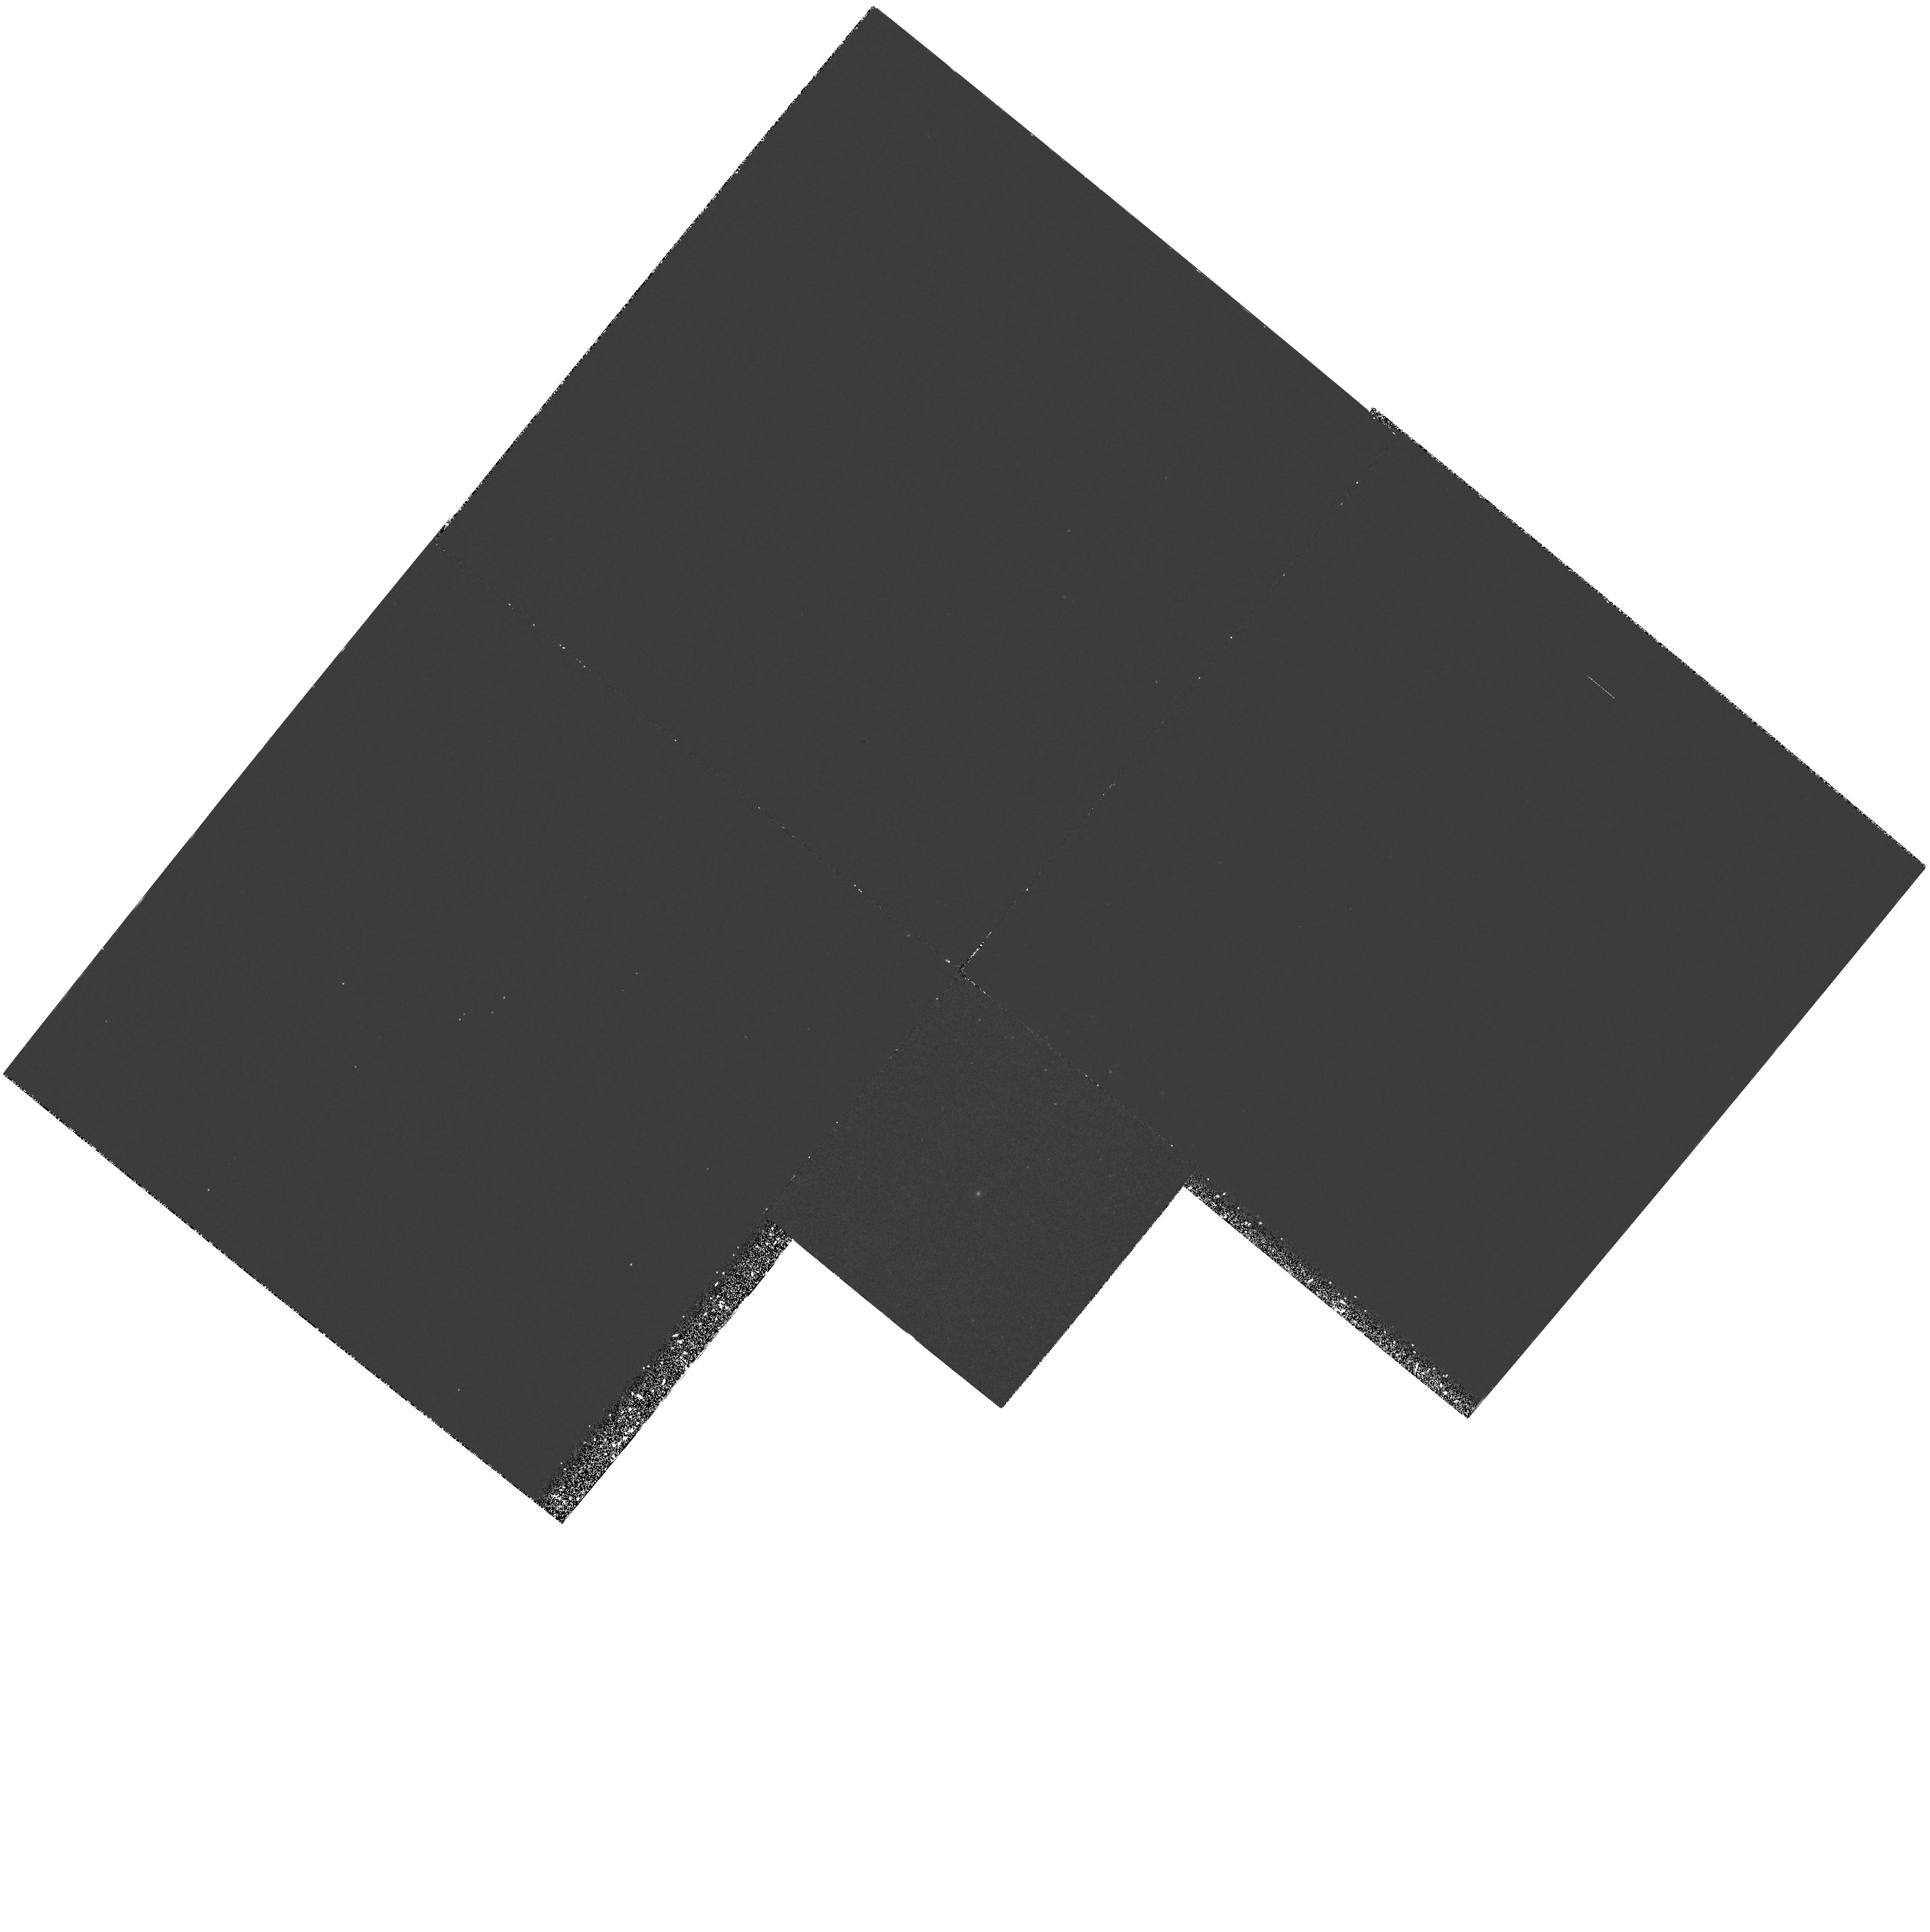
Target: NGC205
Instrument: WFPC2/PC
Filter: F185W
Exposure: 2.7 h
Observation ID: hst_5430_02_wfpc2_pc_f185w_u2gh02

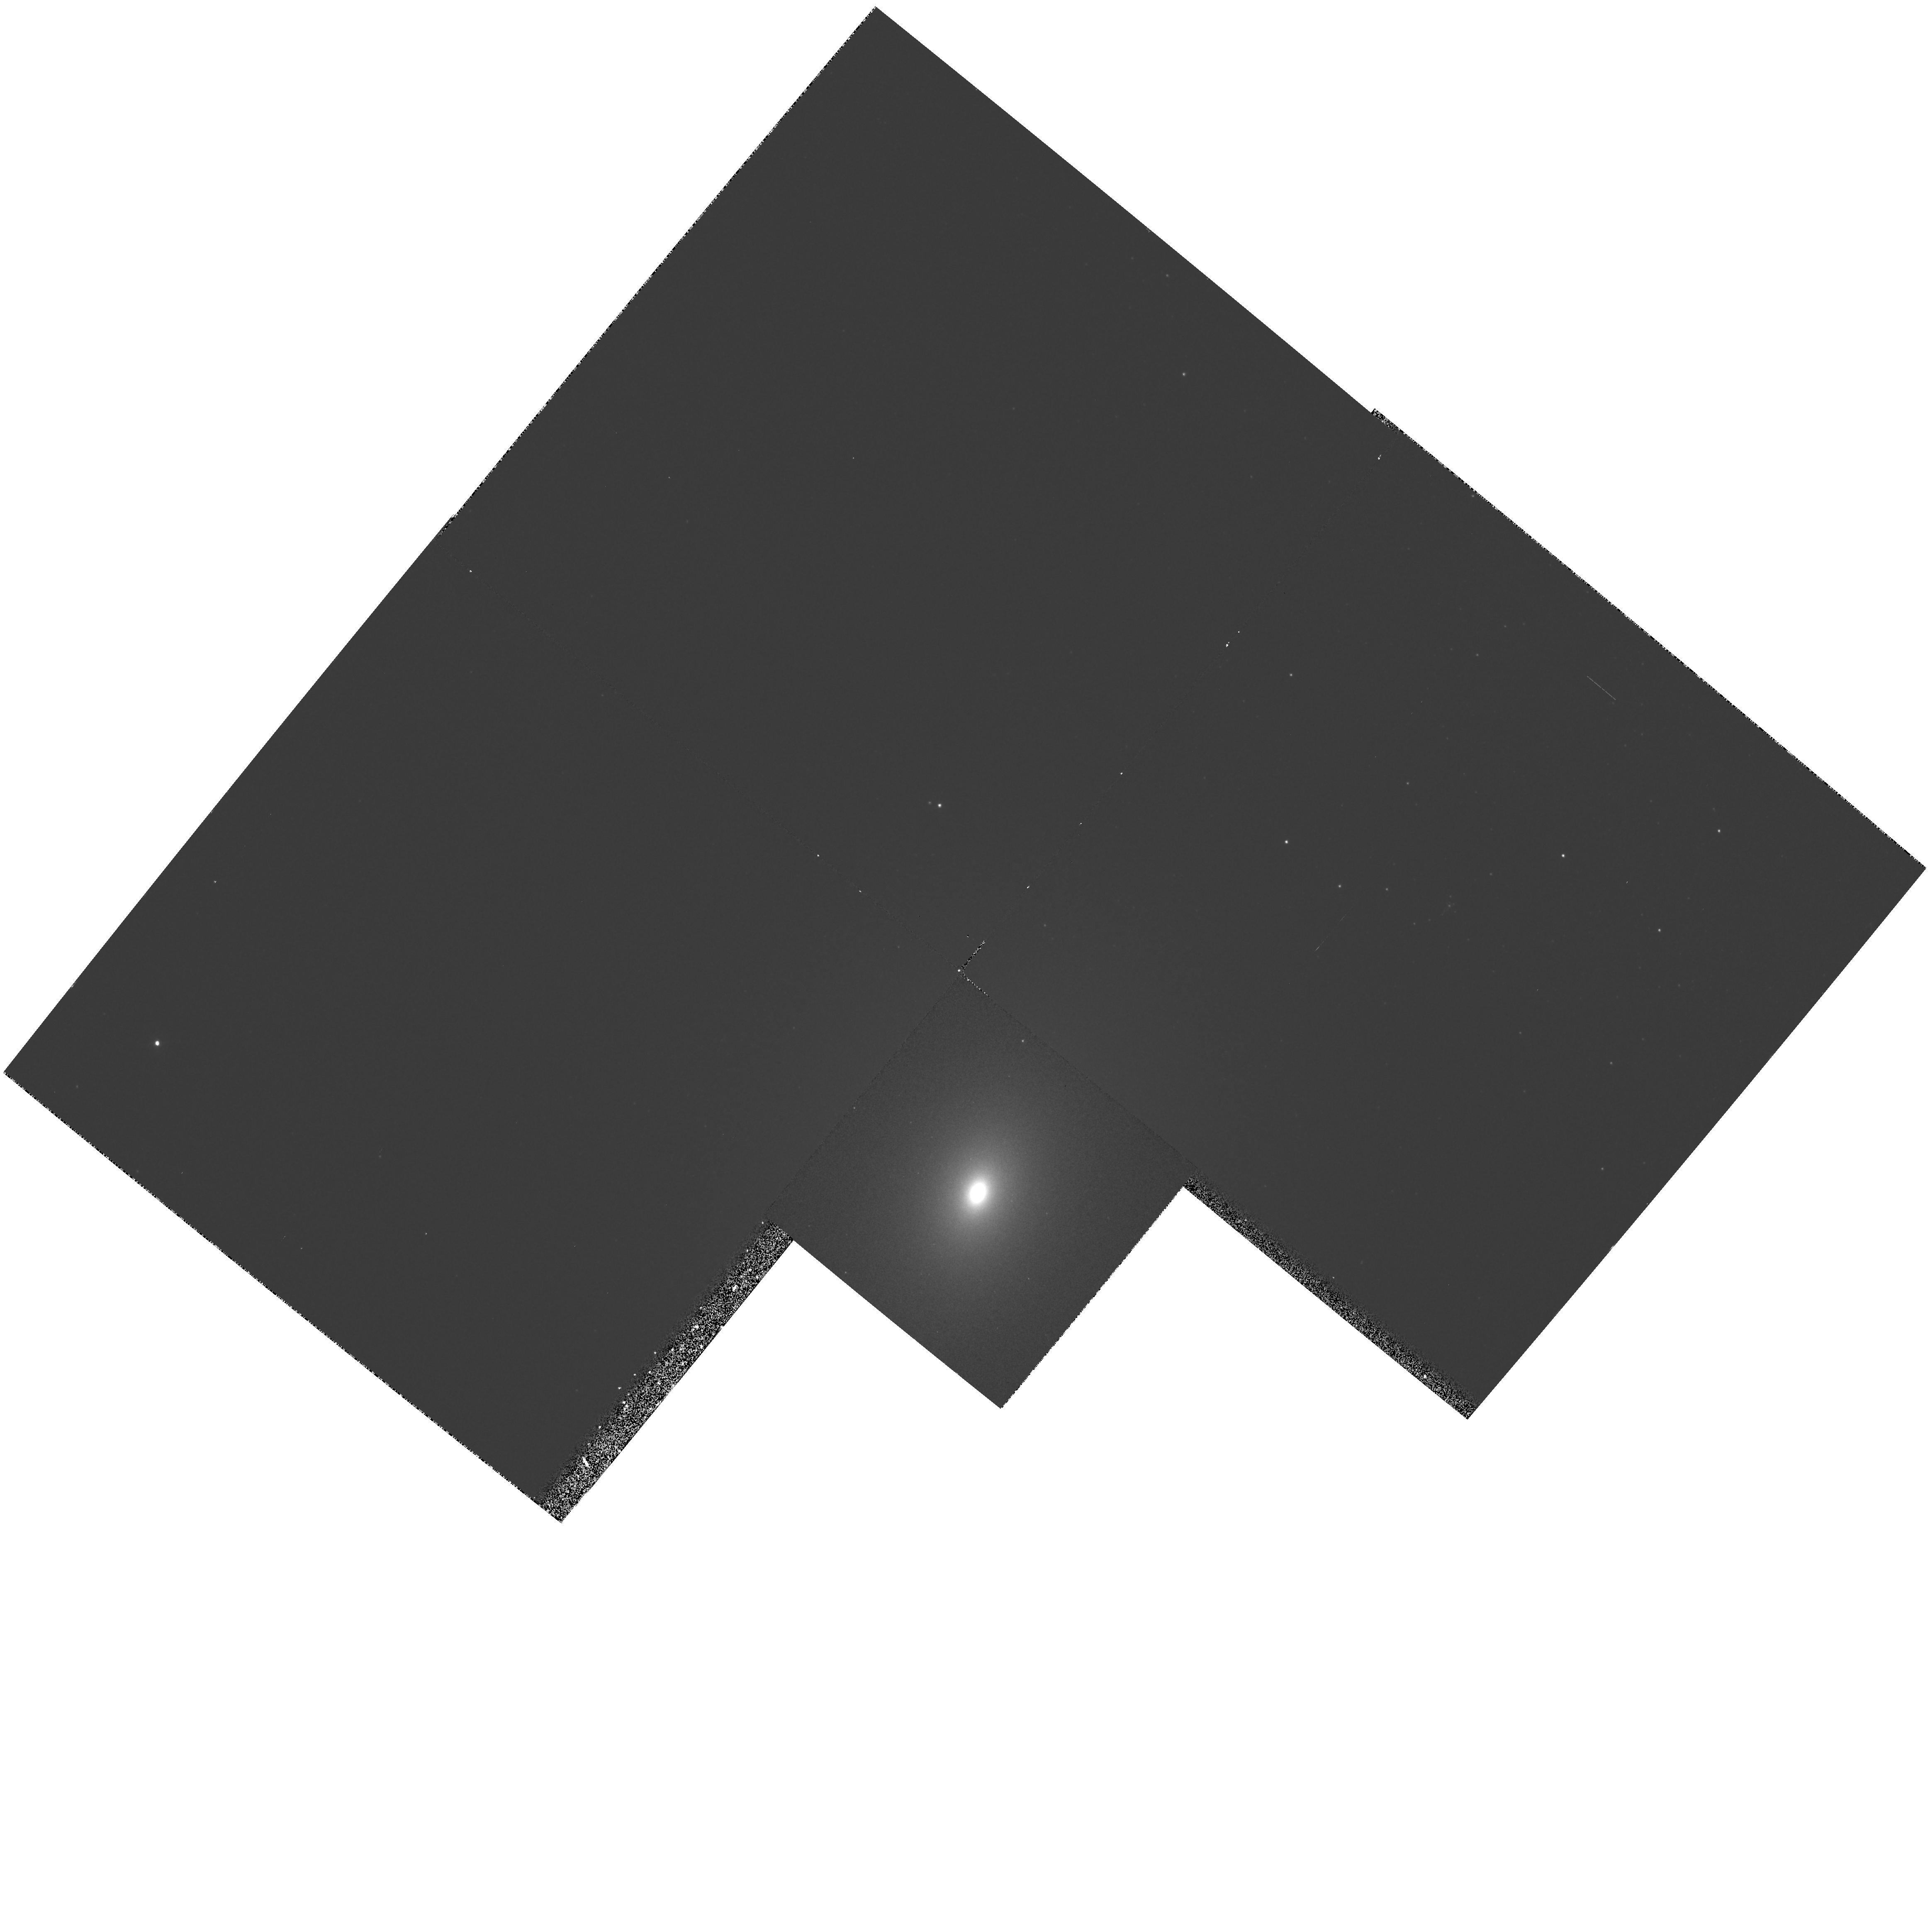
Target: NGC221
Instrument: WFPC2/PC
Filter: F336W
Exposure: 20 min
Observation ID: hst_5430_01_wfpc2_pc_f336w_u2gh01

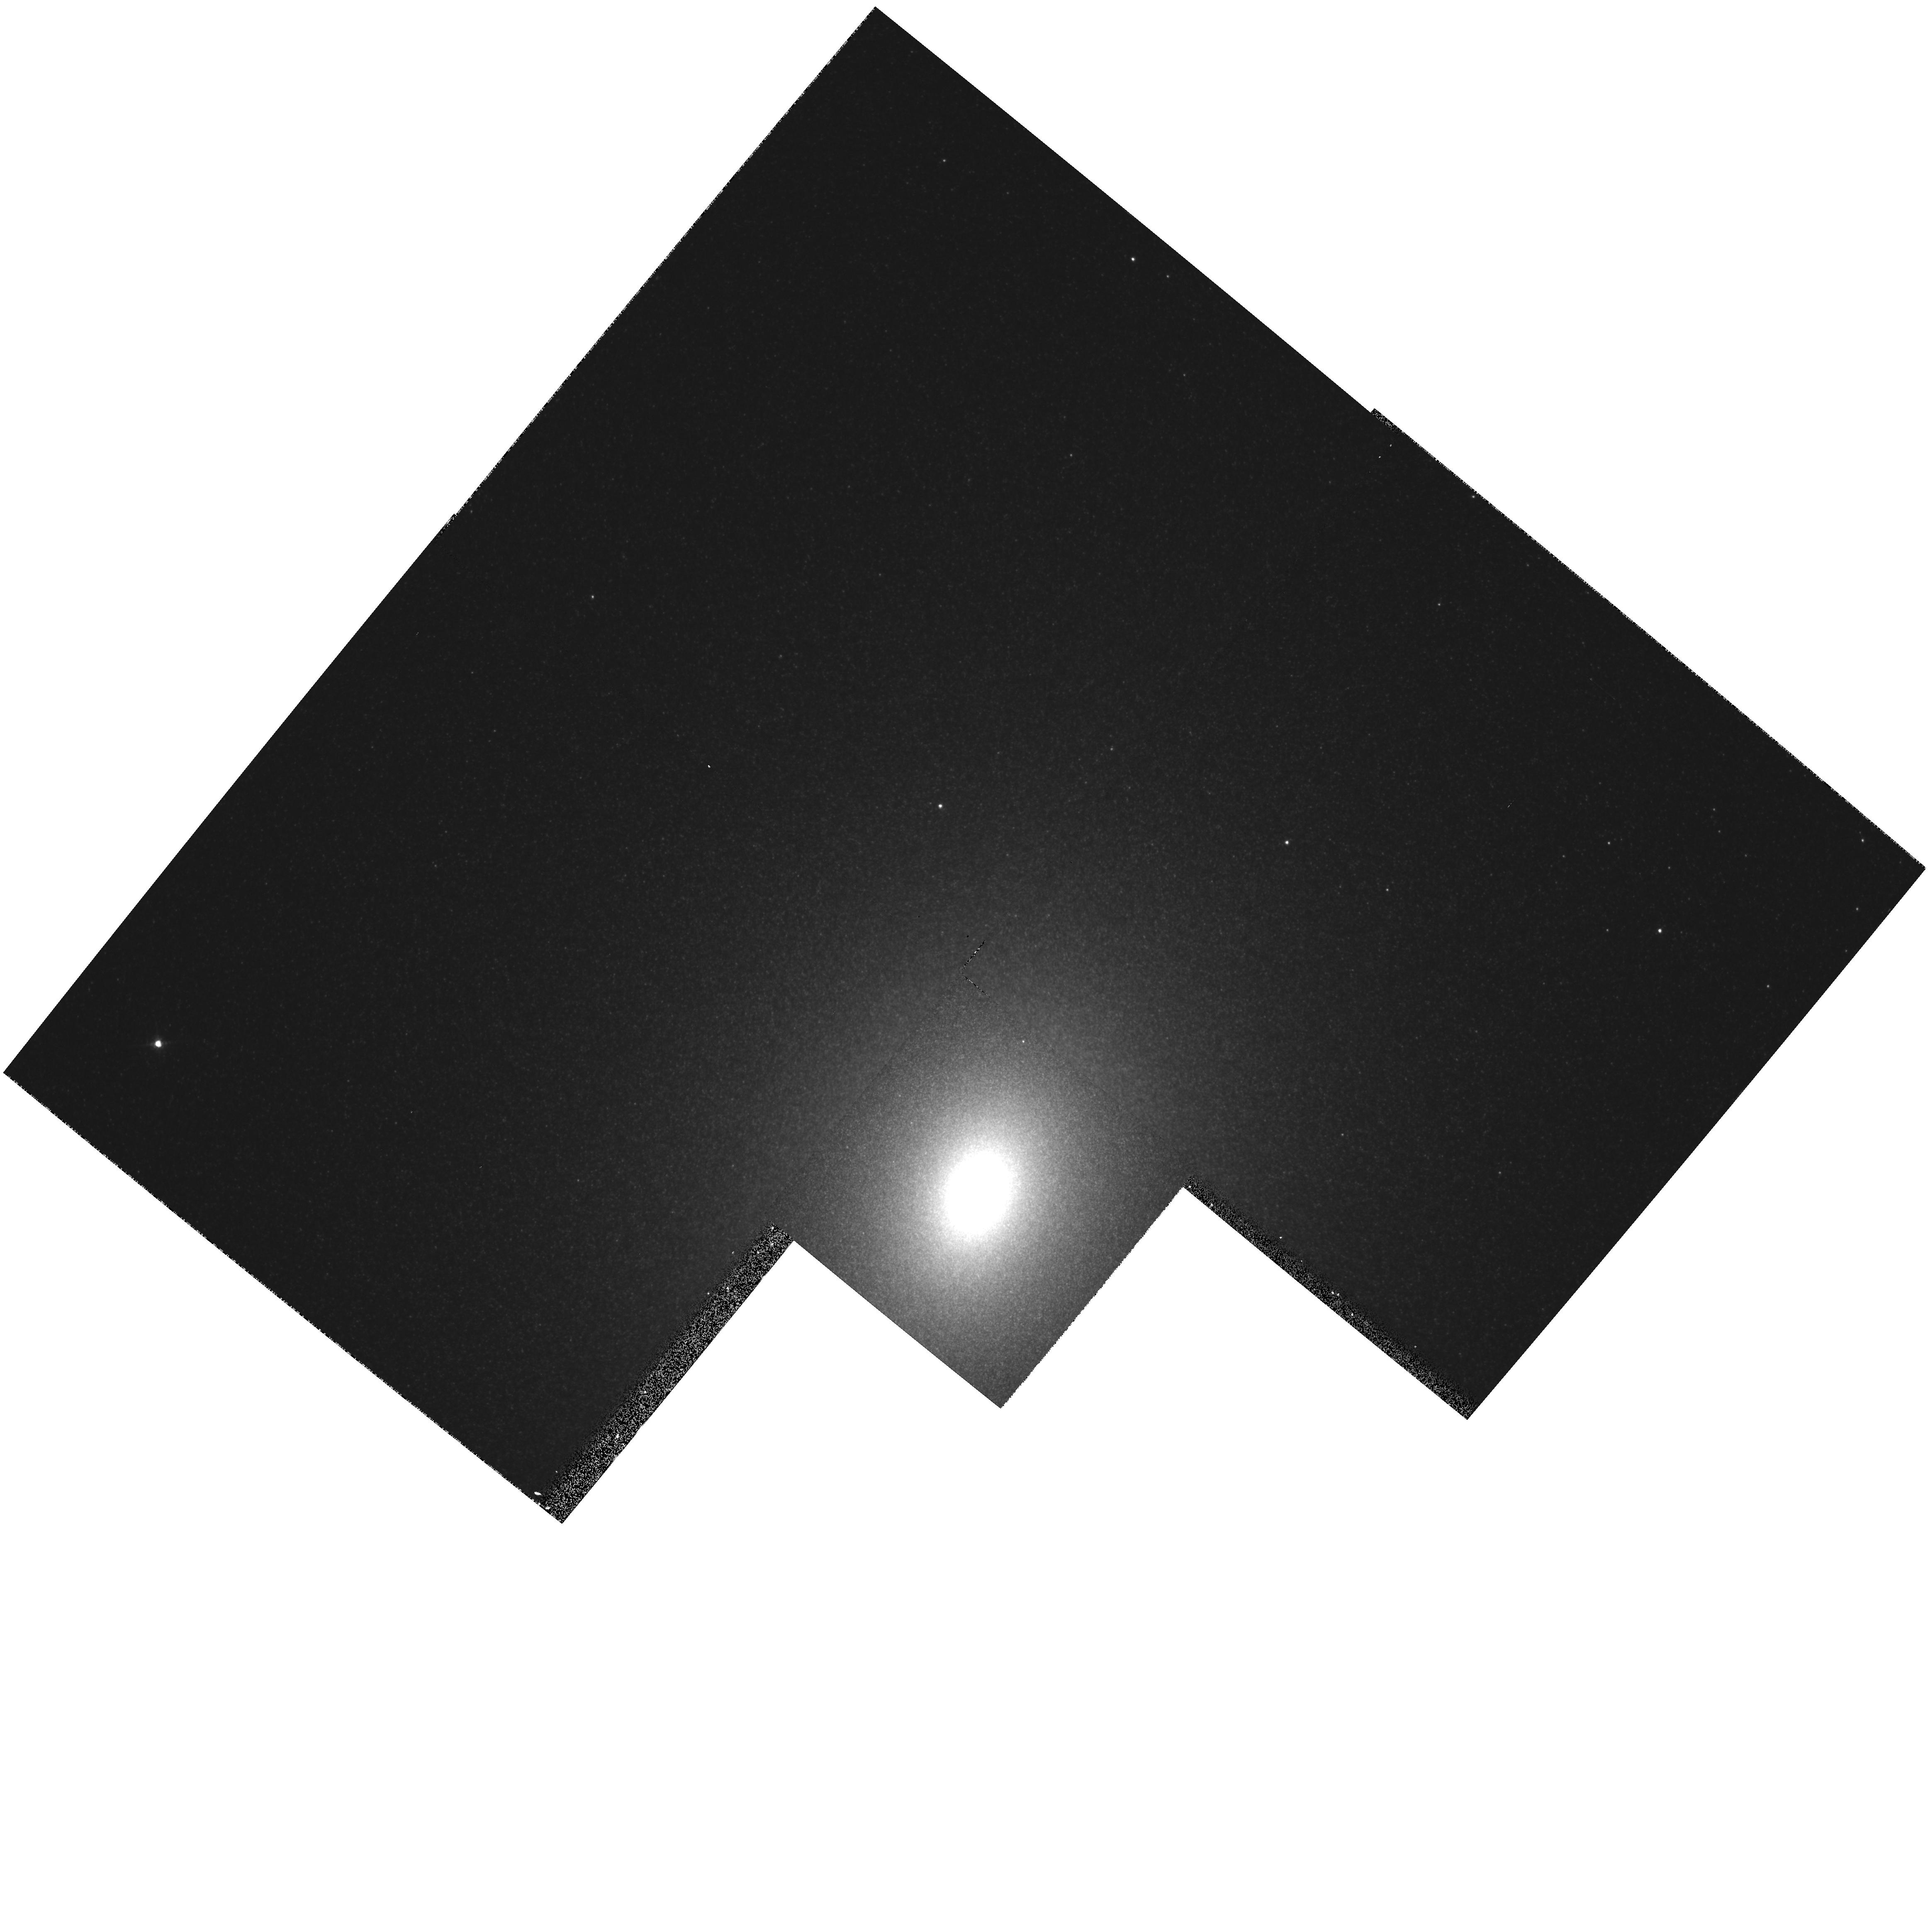
Target: NGC221
Instrument: WFPC2/PC
Filter: F675W
Exposure: 2 min
Observation ID: hst_5430_01_wfpc2_pc_f675w_u2gh01

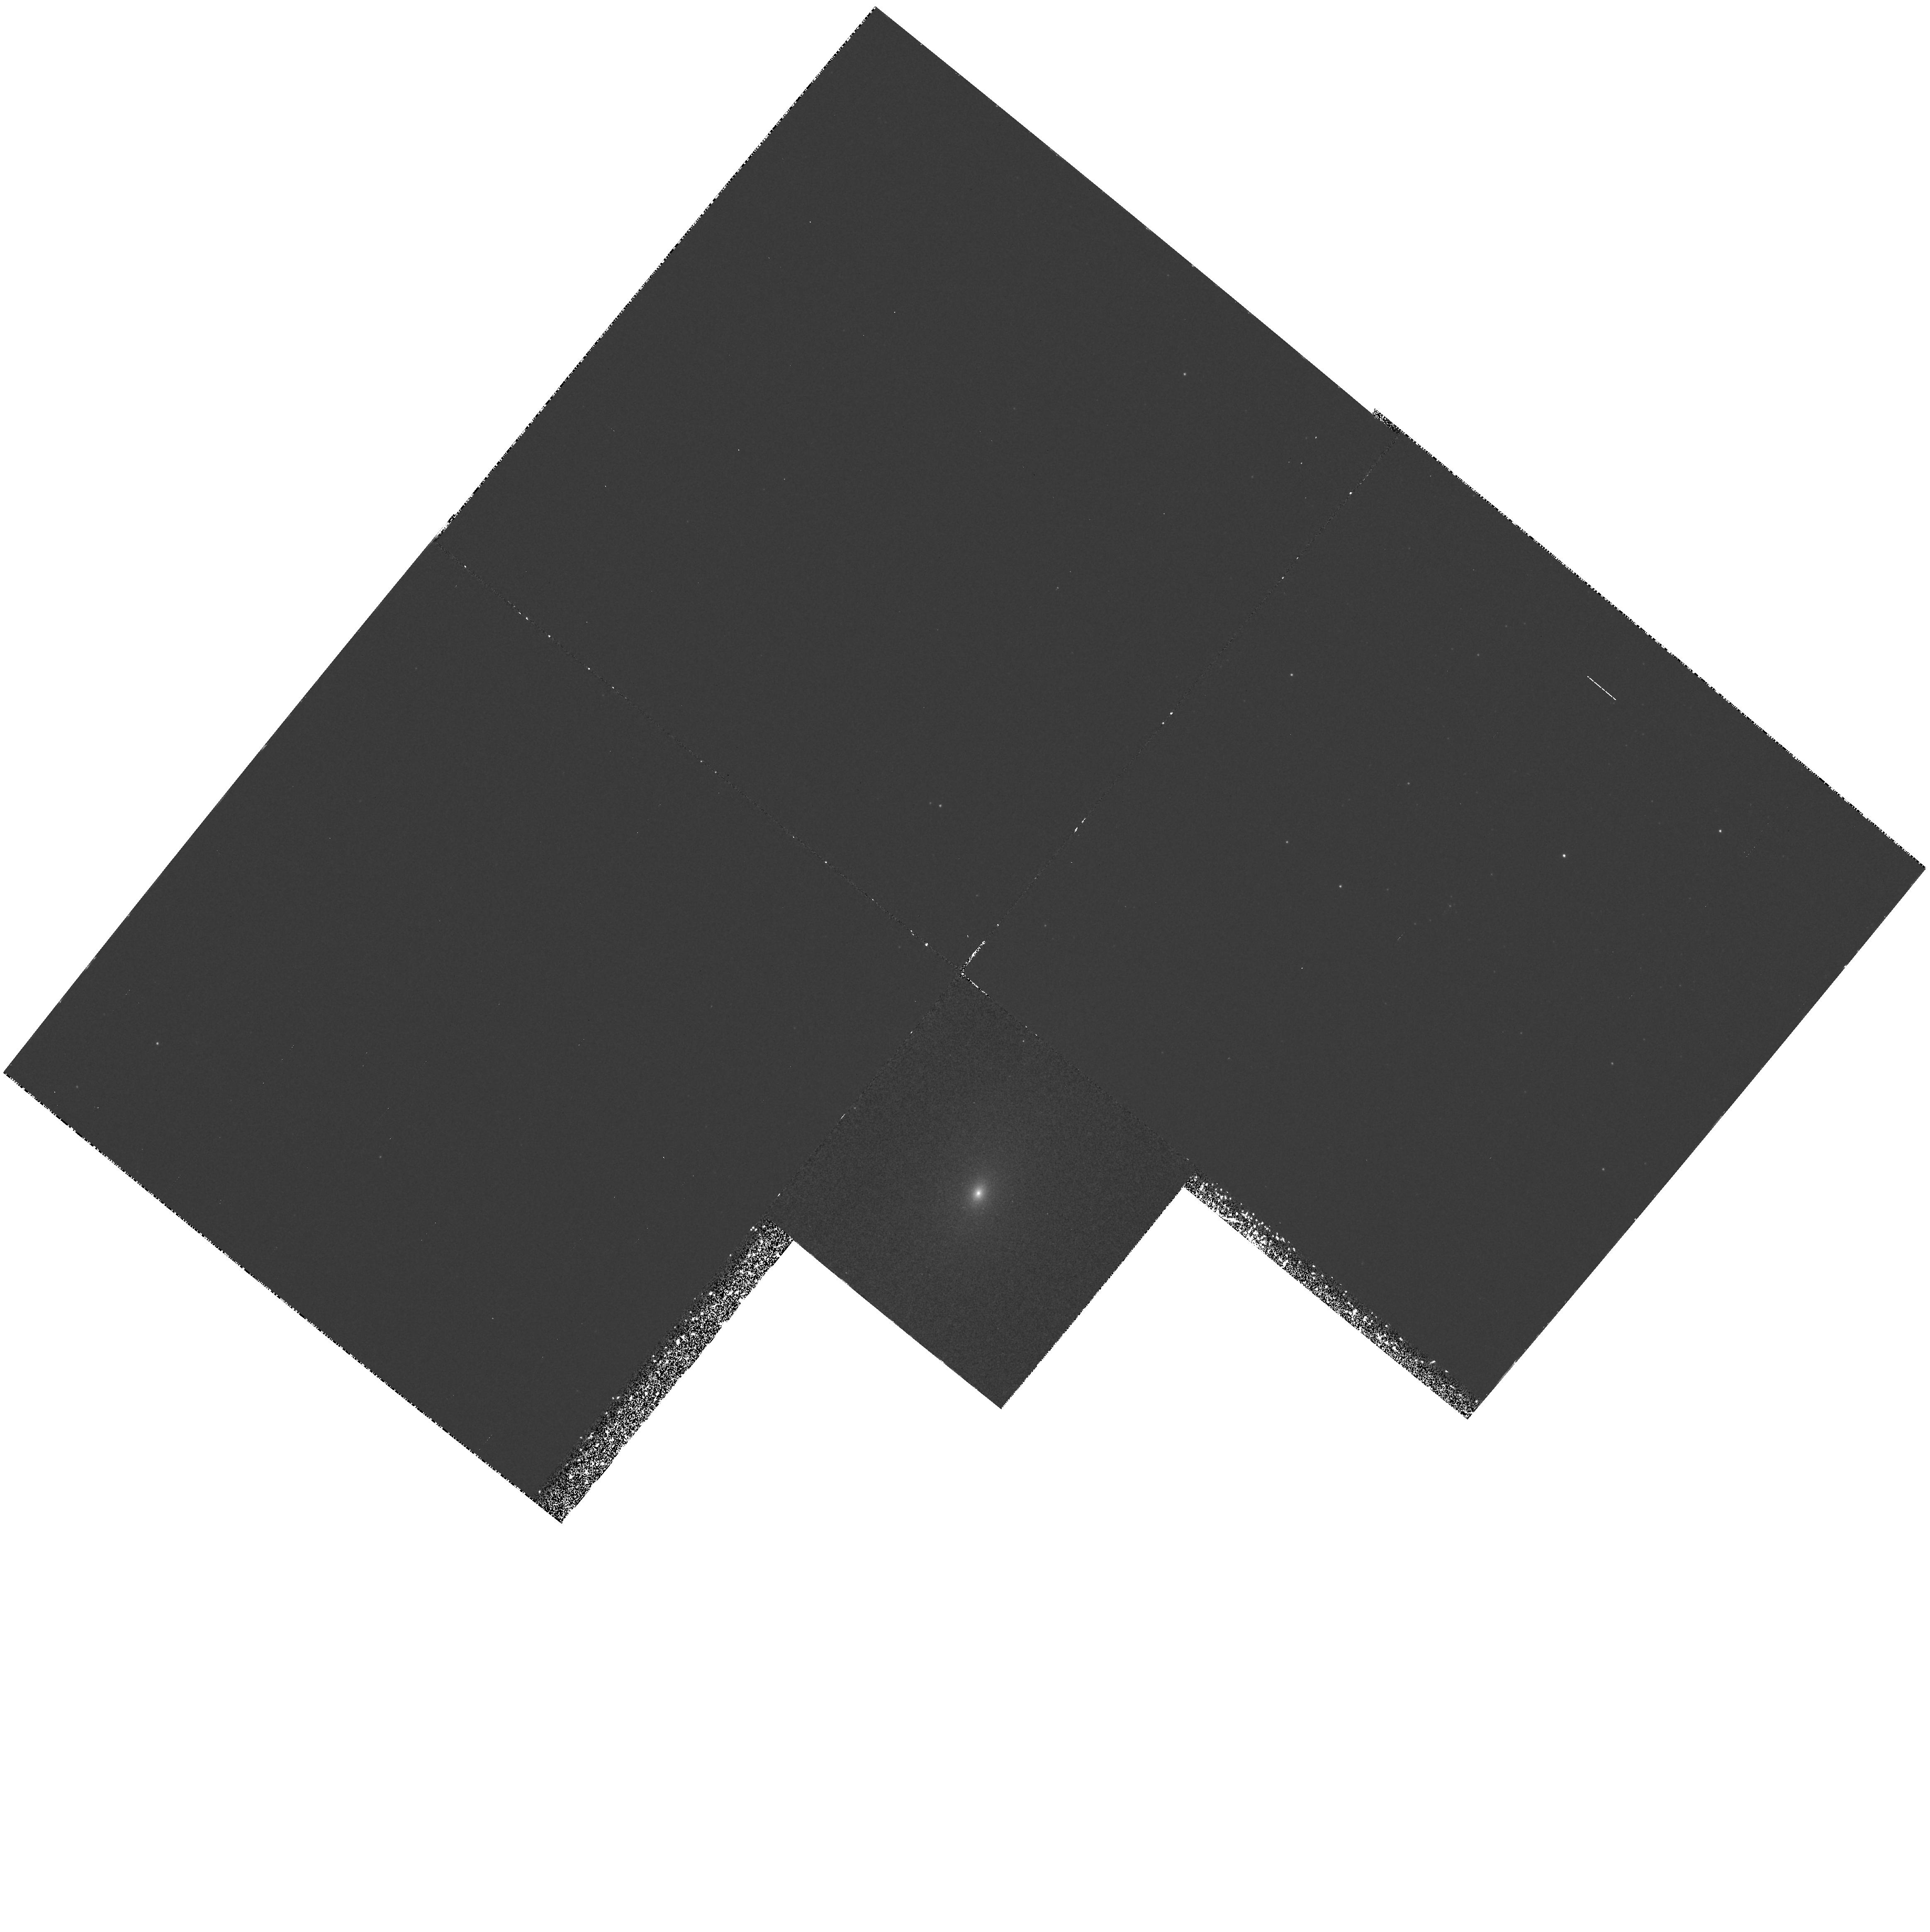
Target: NGC221
Instrument: WFPC2/PC
Filter: F255W
Exposure: 2.5 h
Observation ID: hst_5430_01_wfpc2_pc_f255w_u2gh01

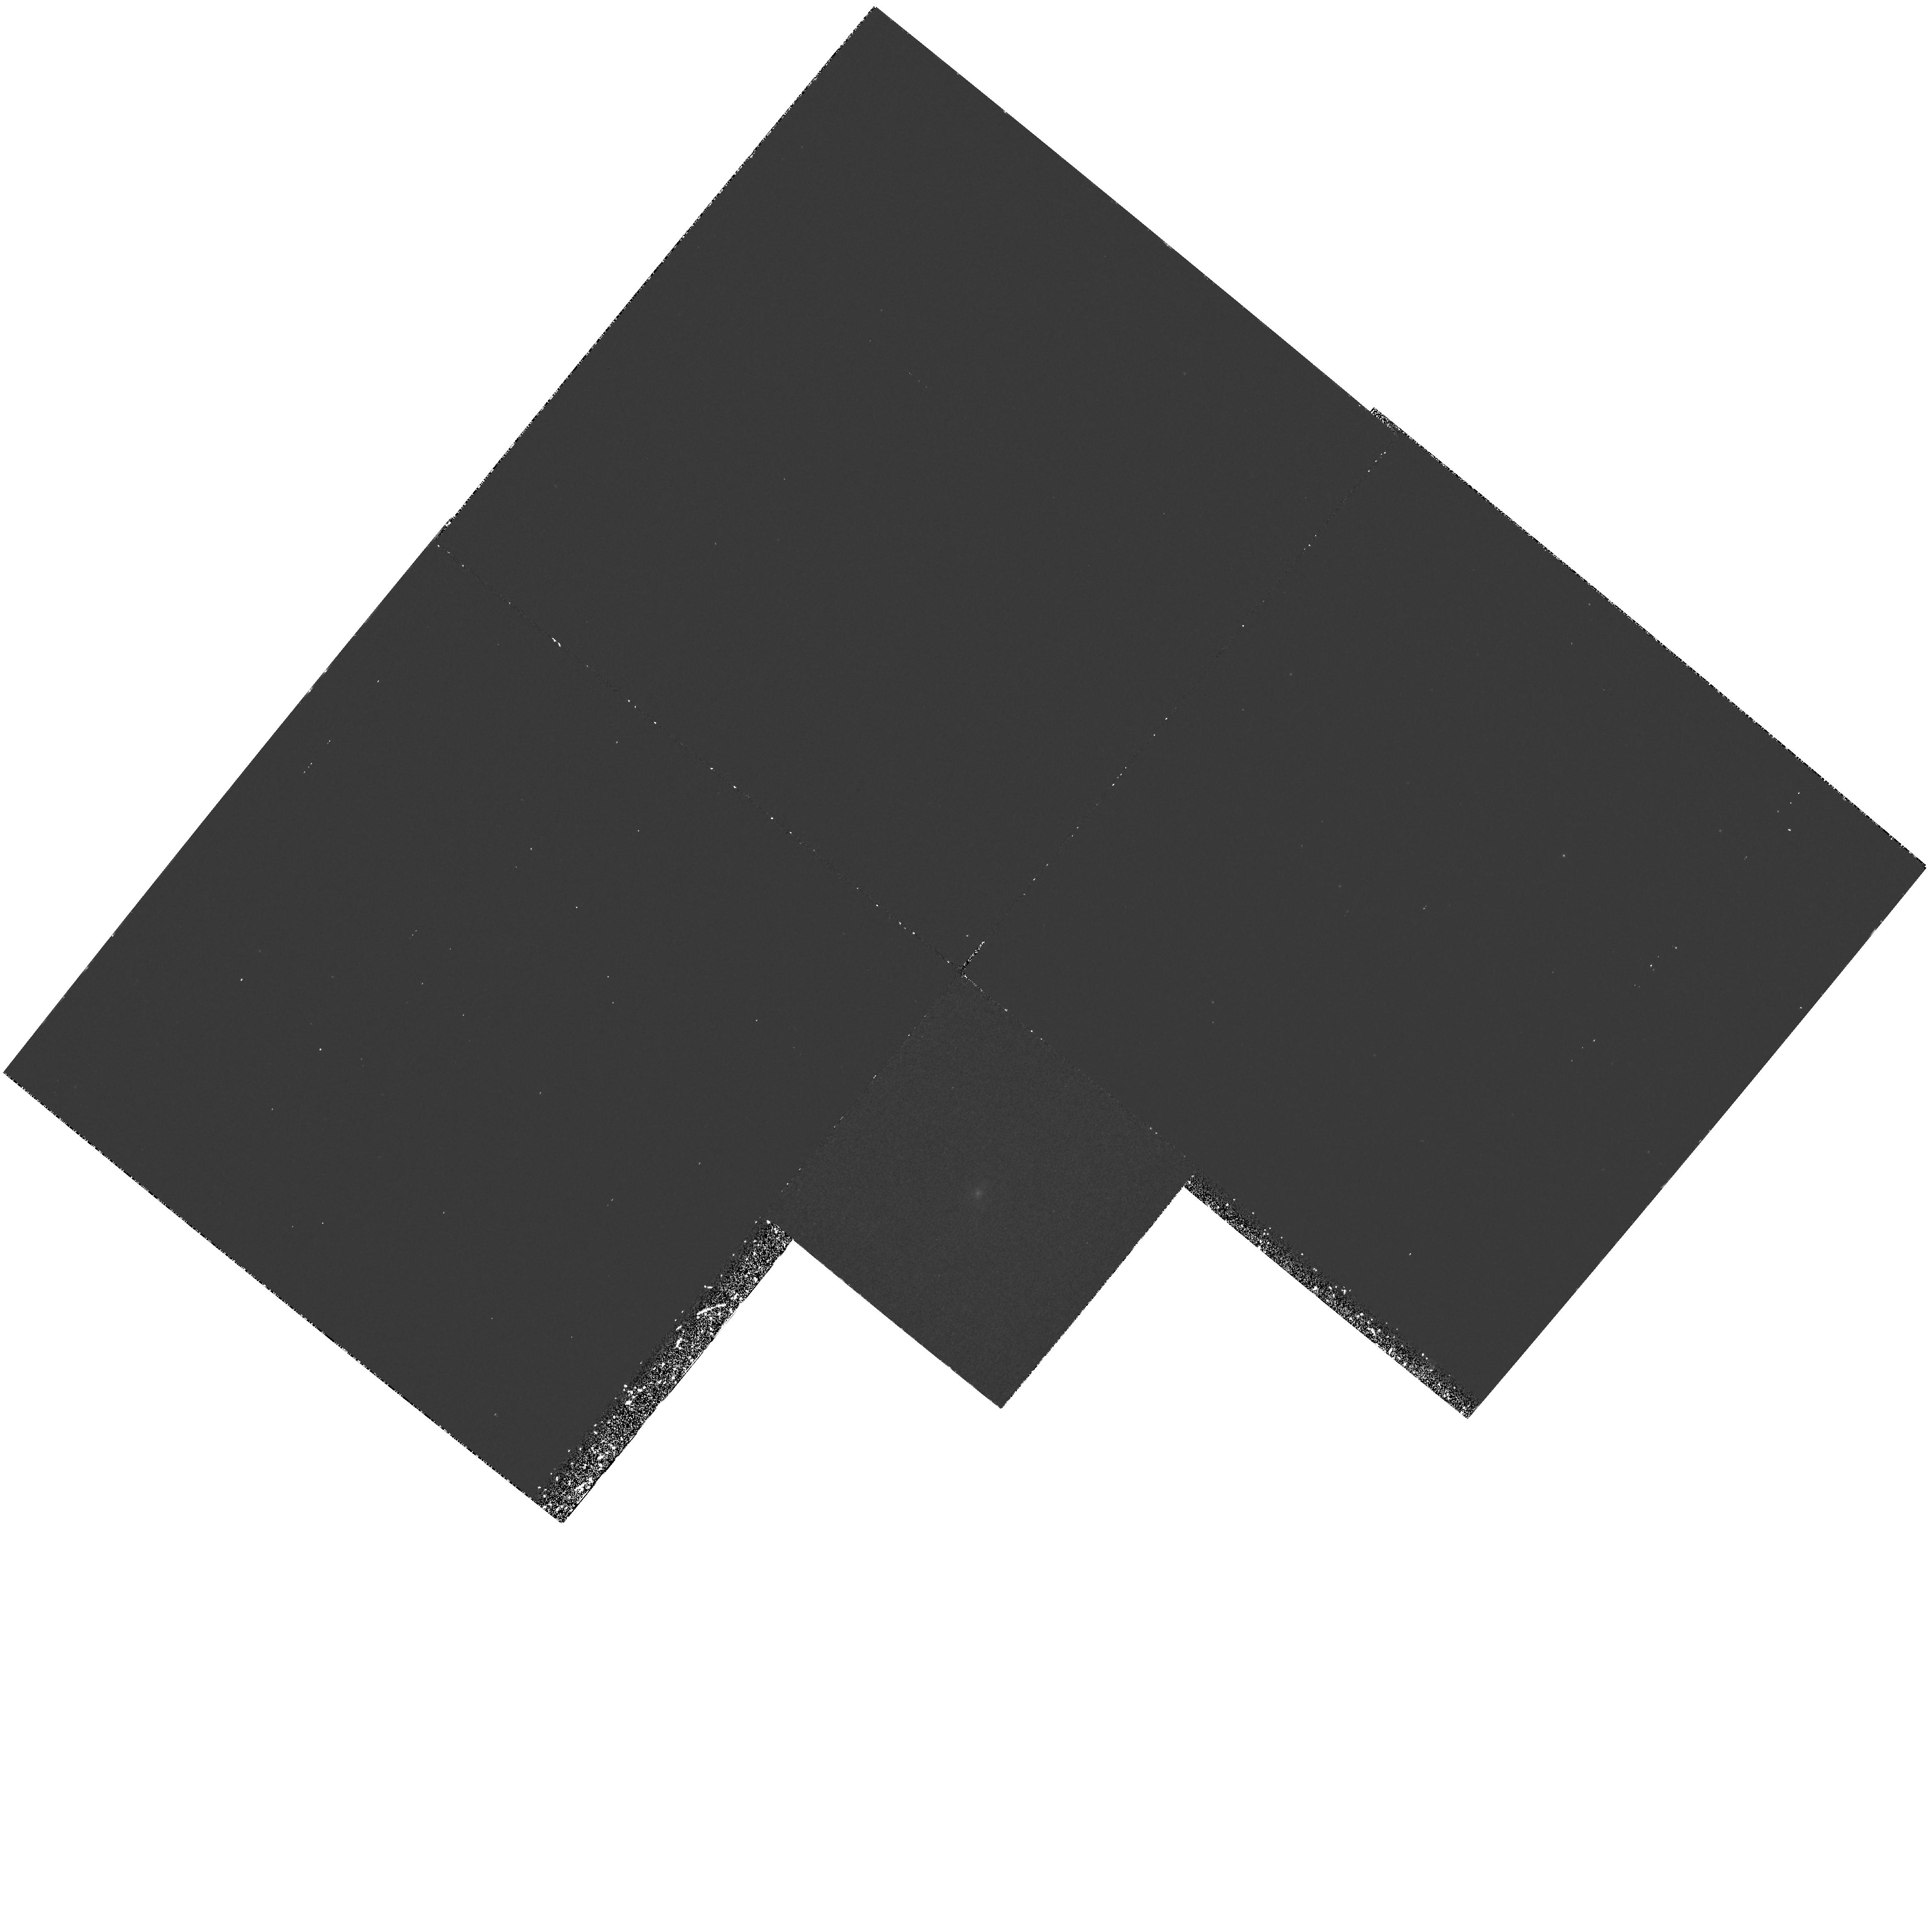
Target: NGC221
Instrument: WFPC2/PC
Filter: F185W
Exposure: 2.7 h
Observation ID: hst_5430_01_wfpc2_pc_f185w_u2gh01

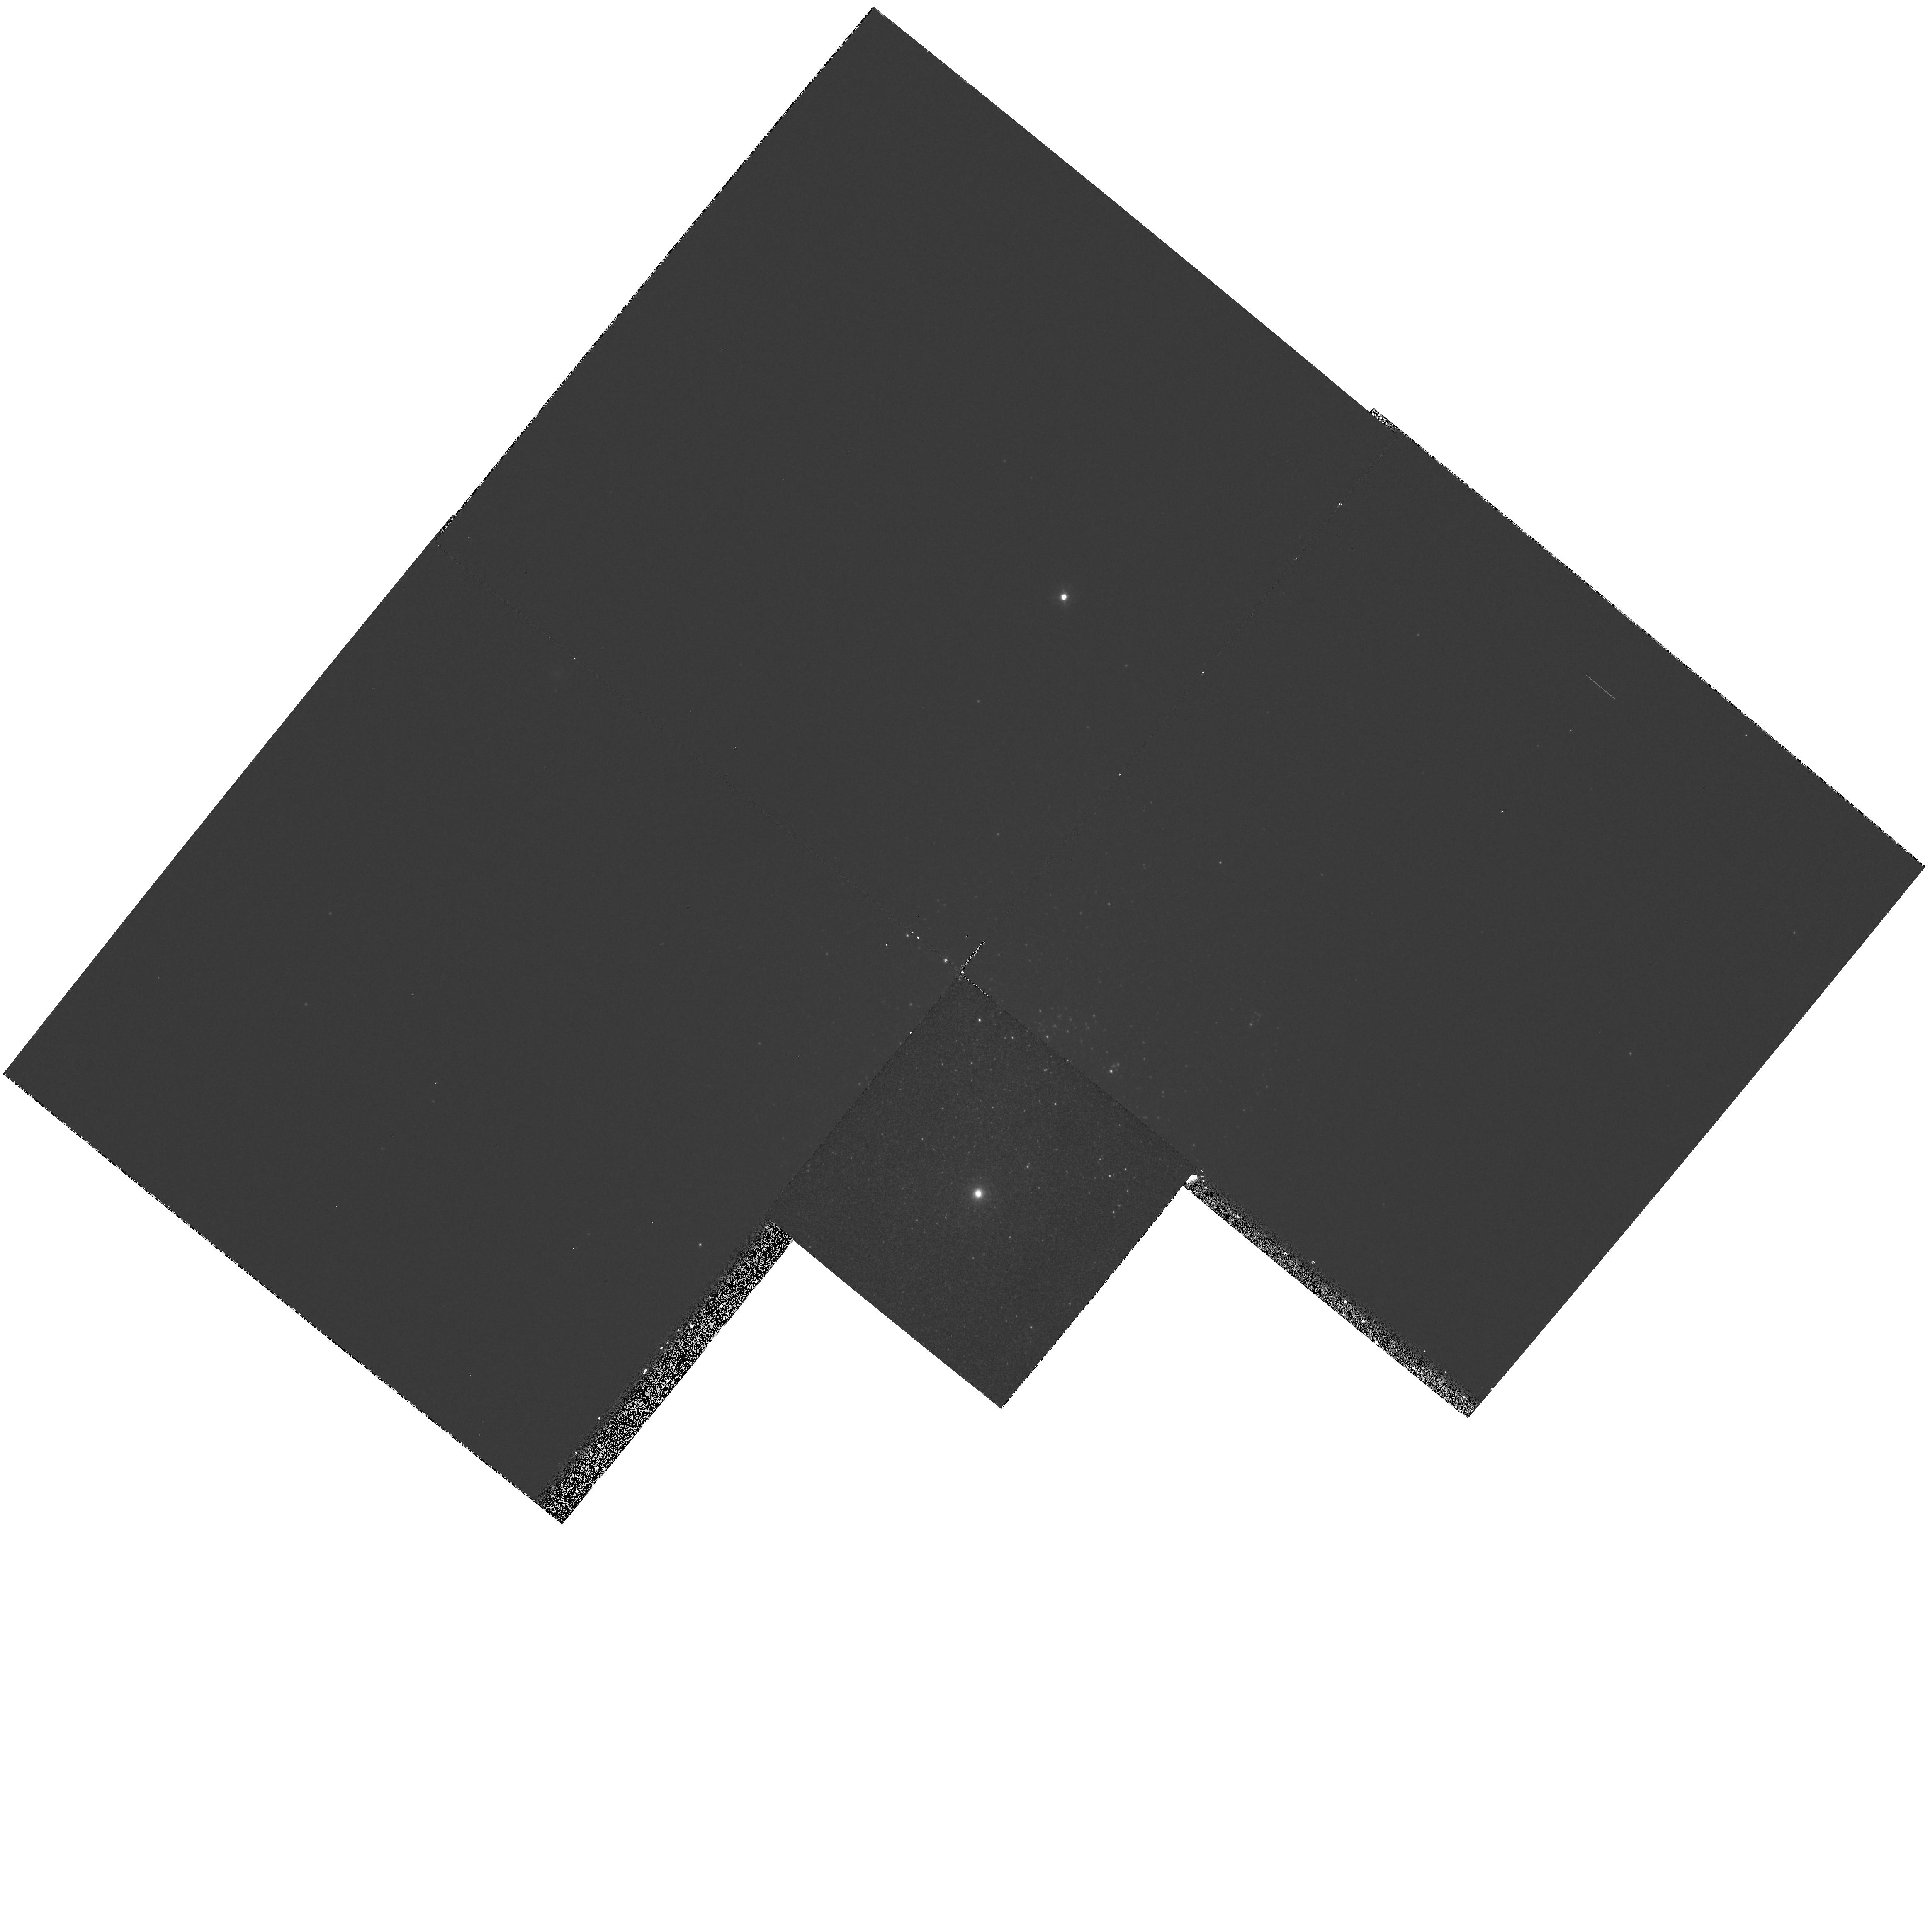
Target: NGC205
Instrument: WFPC2/PC
Filter: F336W
Exposure: 20 min
Observation ID: hst_5430_02_wfpc2_pc_f336w_u2gh02

IMAGING THE UV STARS IN M32 AND NGC 205: CYCLE4MEDIUM (PI: Bertola, Francesco)

We propose to image with the WFPC2 PC at two effective wavelengths, namely 1600 and 2180 A, the elliptical galaxies M32 and NGC 205. Imaging with FOC during Cycle 1 has revealed the possibility to detect individual UV bright stars on a diffuse background. Unfortunately remarkable disagreement between the nominal transmission curves and the ones we derived from our own observations has not allowed to take properly into account the effects of the readleak present in the FOC's filters. The much less readleak in WFPC2 PC+F185W and in WFPC2 PC+F255W makes this configuration the most appropriate one to investigate the nature of the UV stars, giving rise to the well-known n rising branch present in the far UV spectrum of early-type galaxies. The fainter magnitudes which can be reached and the determination of the (1600-2180) color will allow us to discriminate among the different candidates, such as P-AGB, P-EAGB, AGB manque`, contributing to the far UV light. These two galaxies are among the very few for which direct identification can be made of the UV bright stars that are known to exist in old stellar systems. These observations are prerequisite to our understanding of the source(s) of UV flux in both present-day galaxies and in galaxies at large lookback time.